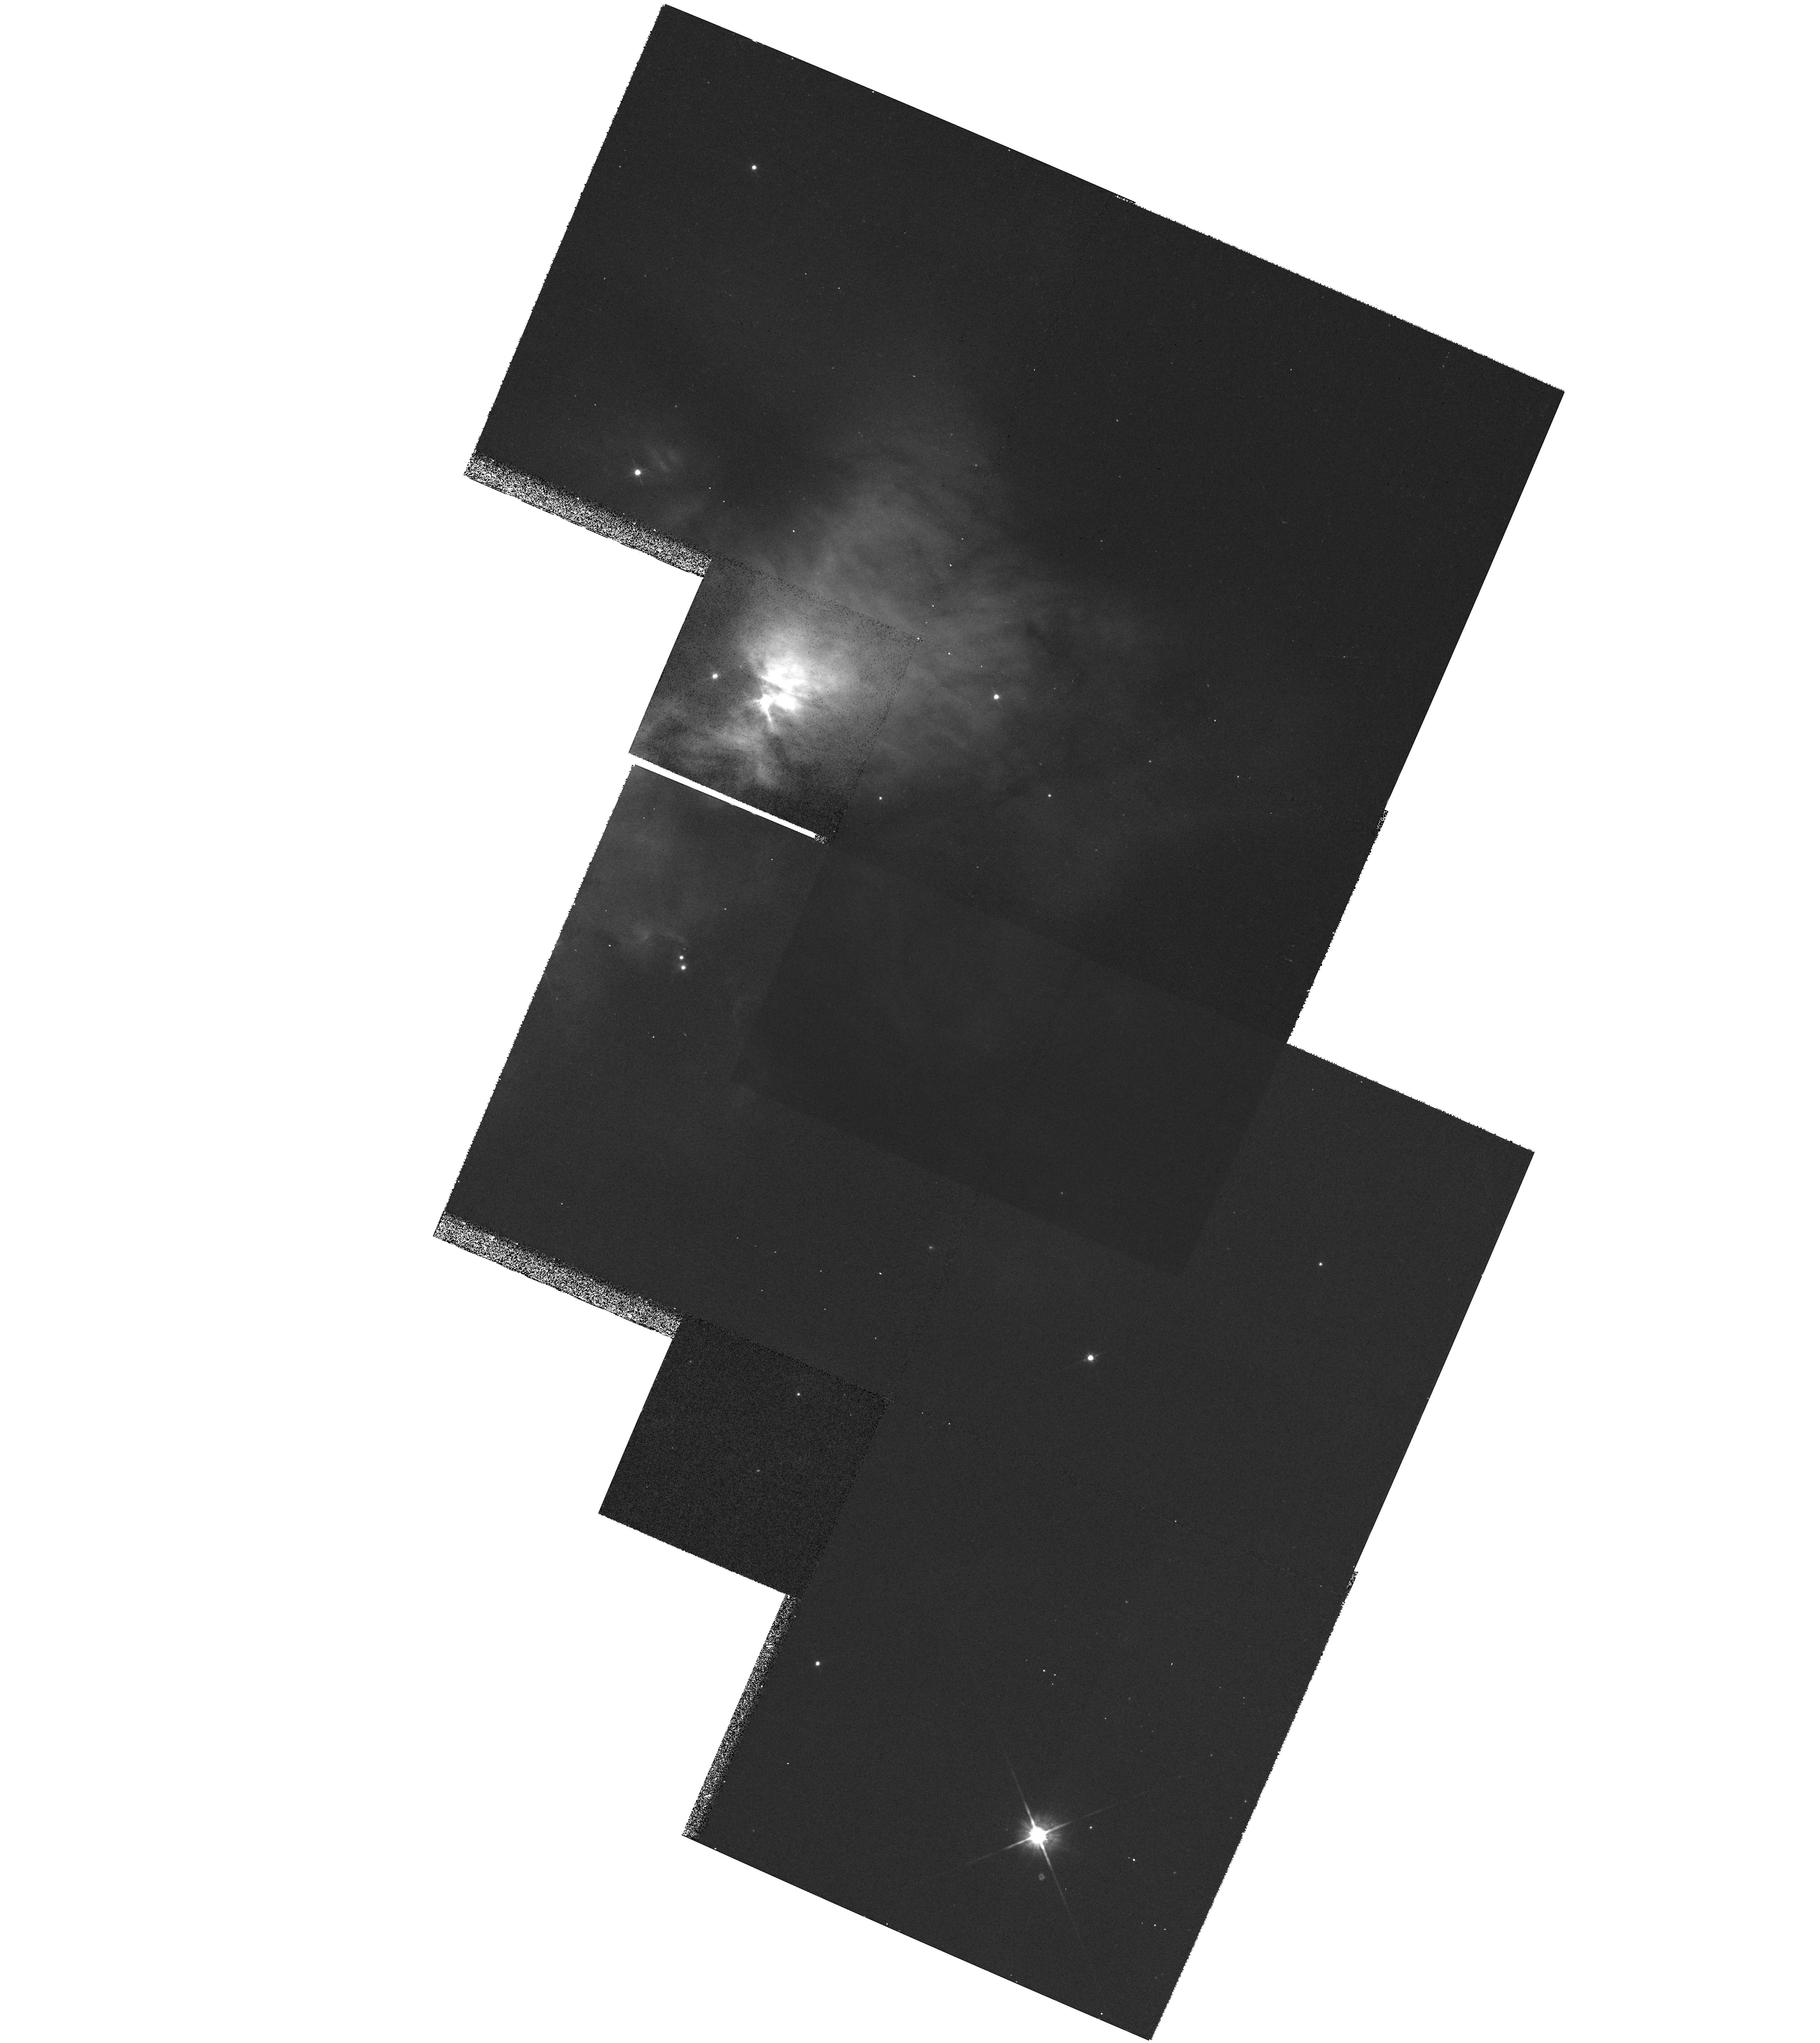
Target: MULTIPLE. Instrument: WFPC2/PC. Filter: F814W. Exposure: 19 min. Observation ID: hst_6506_01_wfpc2_pc_f814w_u4fi01

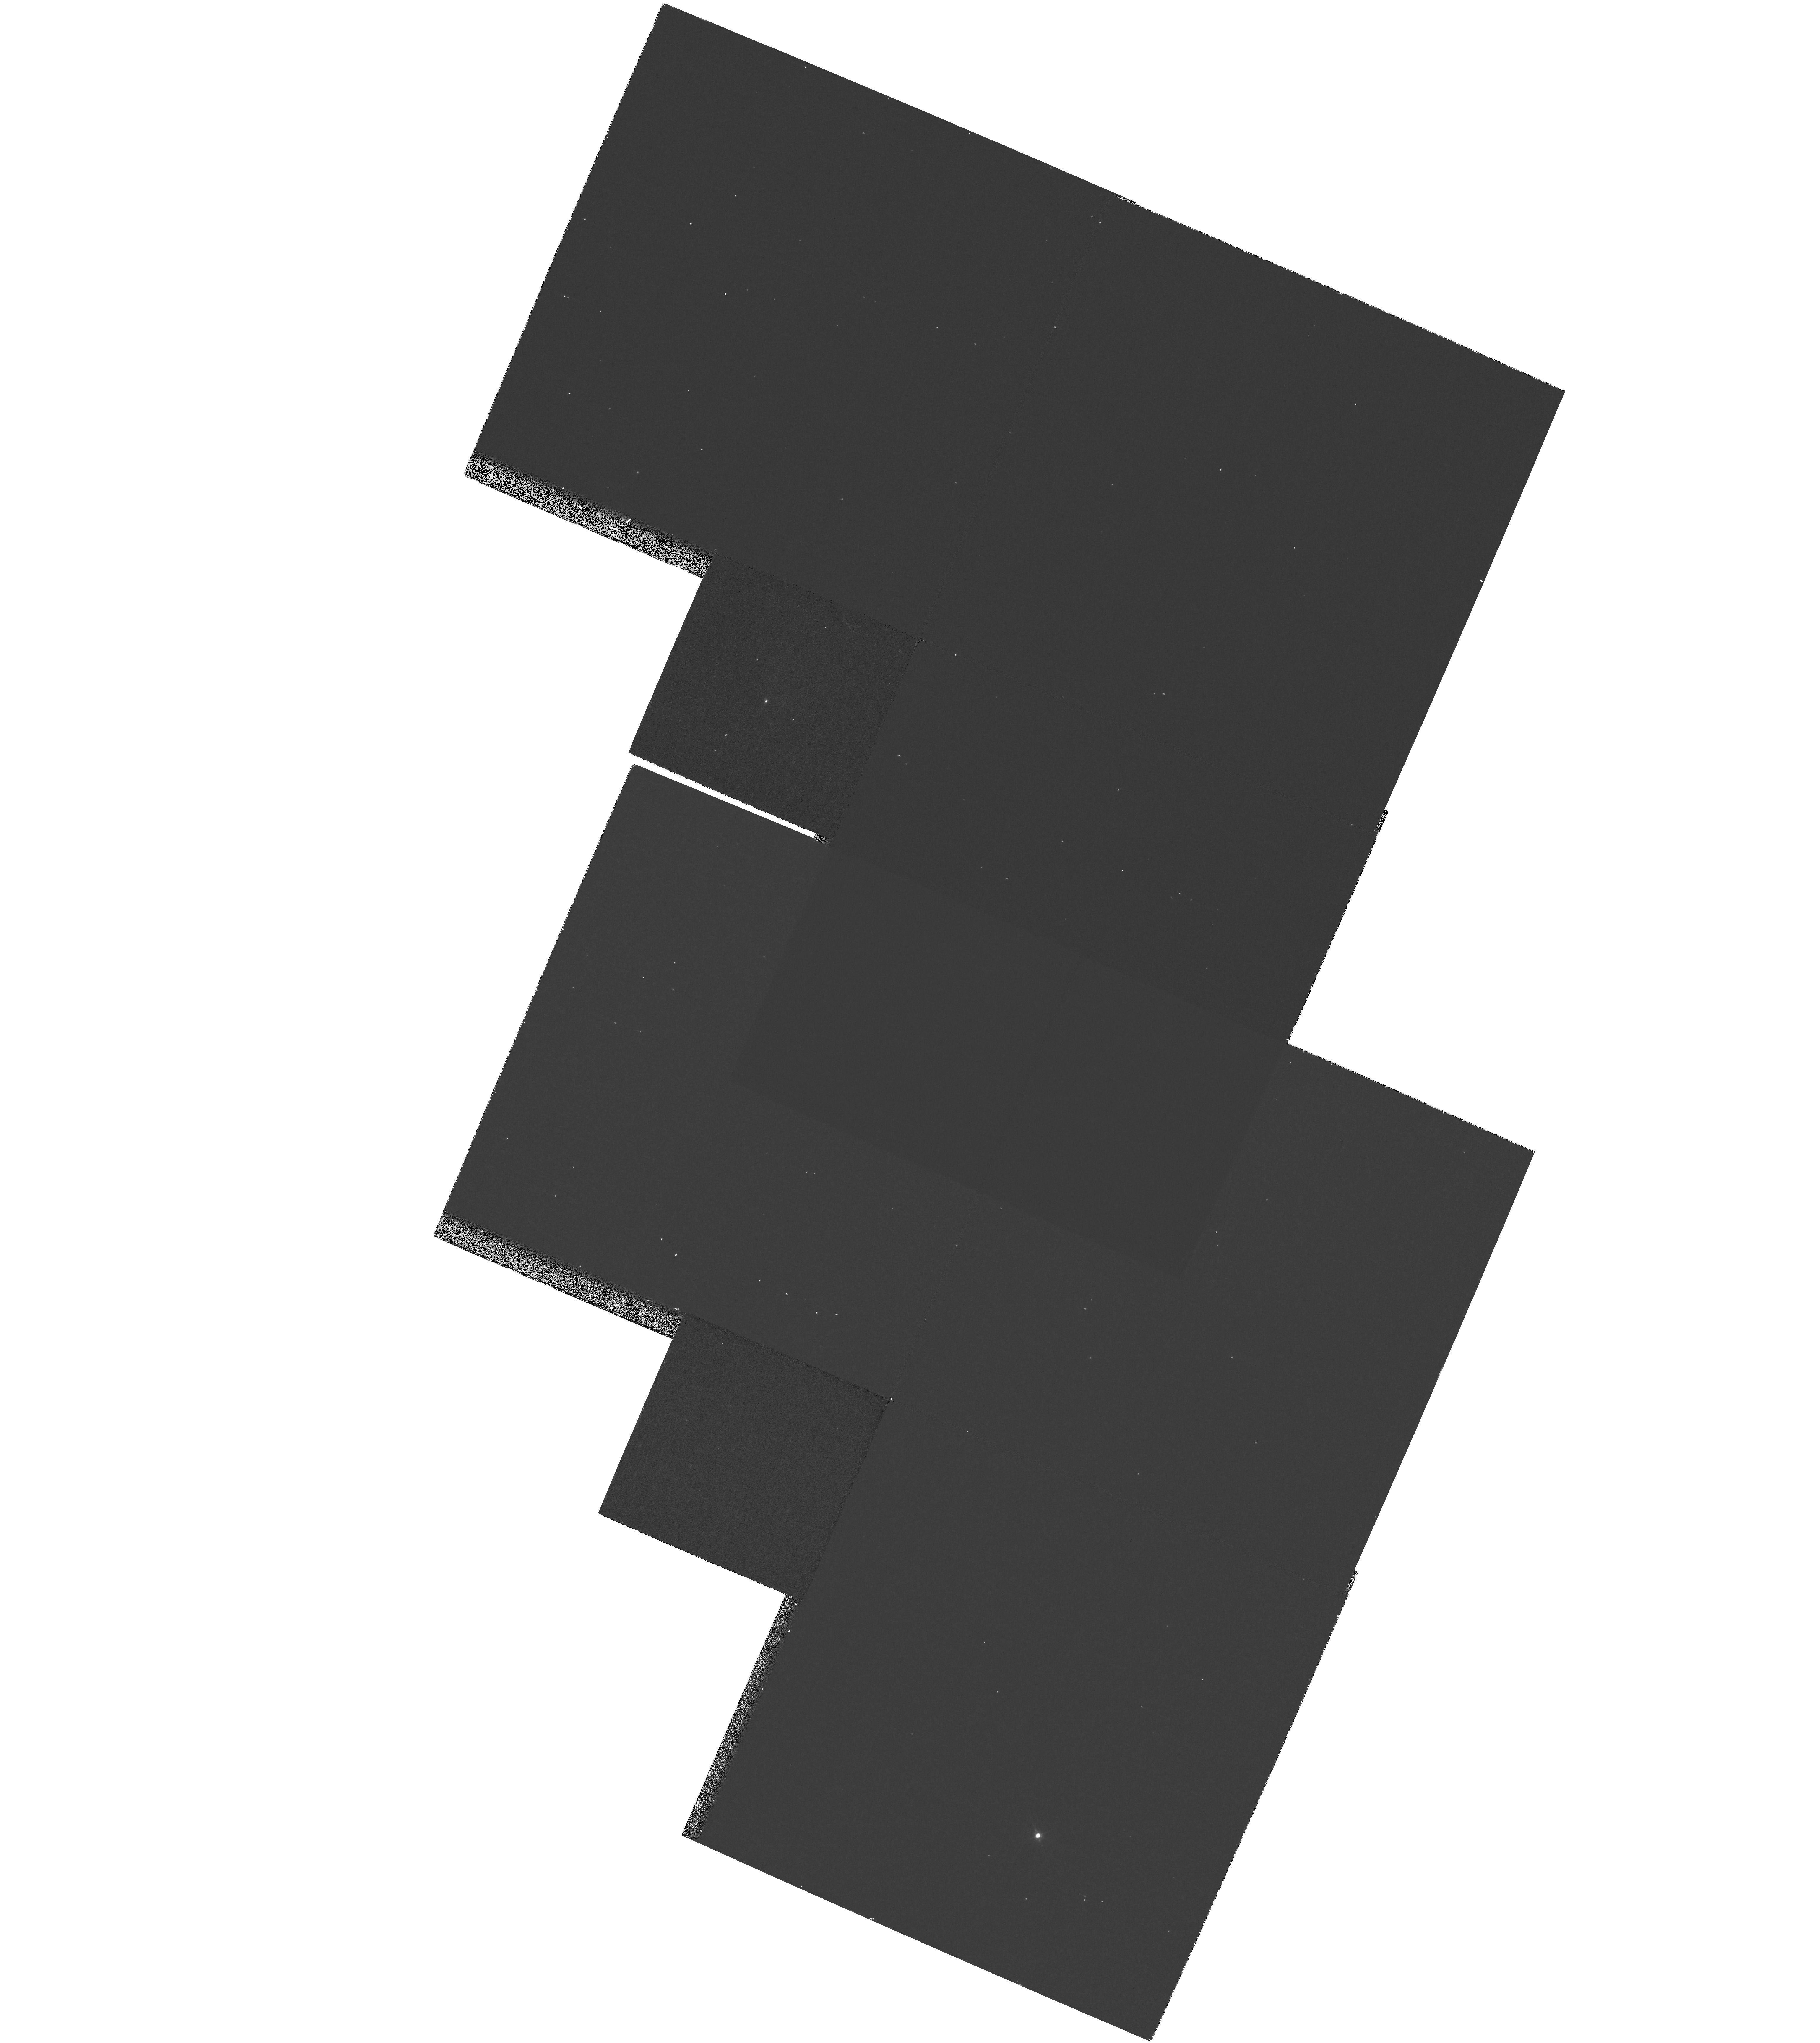
Target: MULTIPLE. Instrument: WFPC2/PC. Filter: F656N. Exposure: 17 min. Observation ID: hst_6506_01_wfpc2_pc_f656n_u4fi01

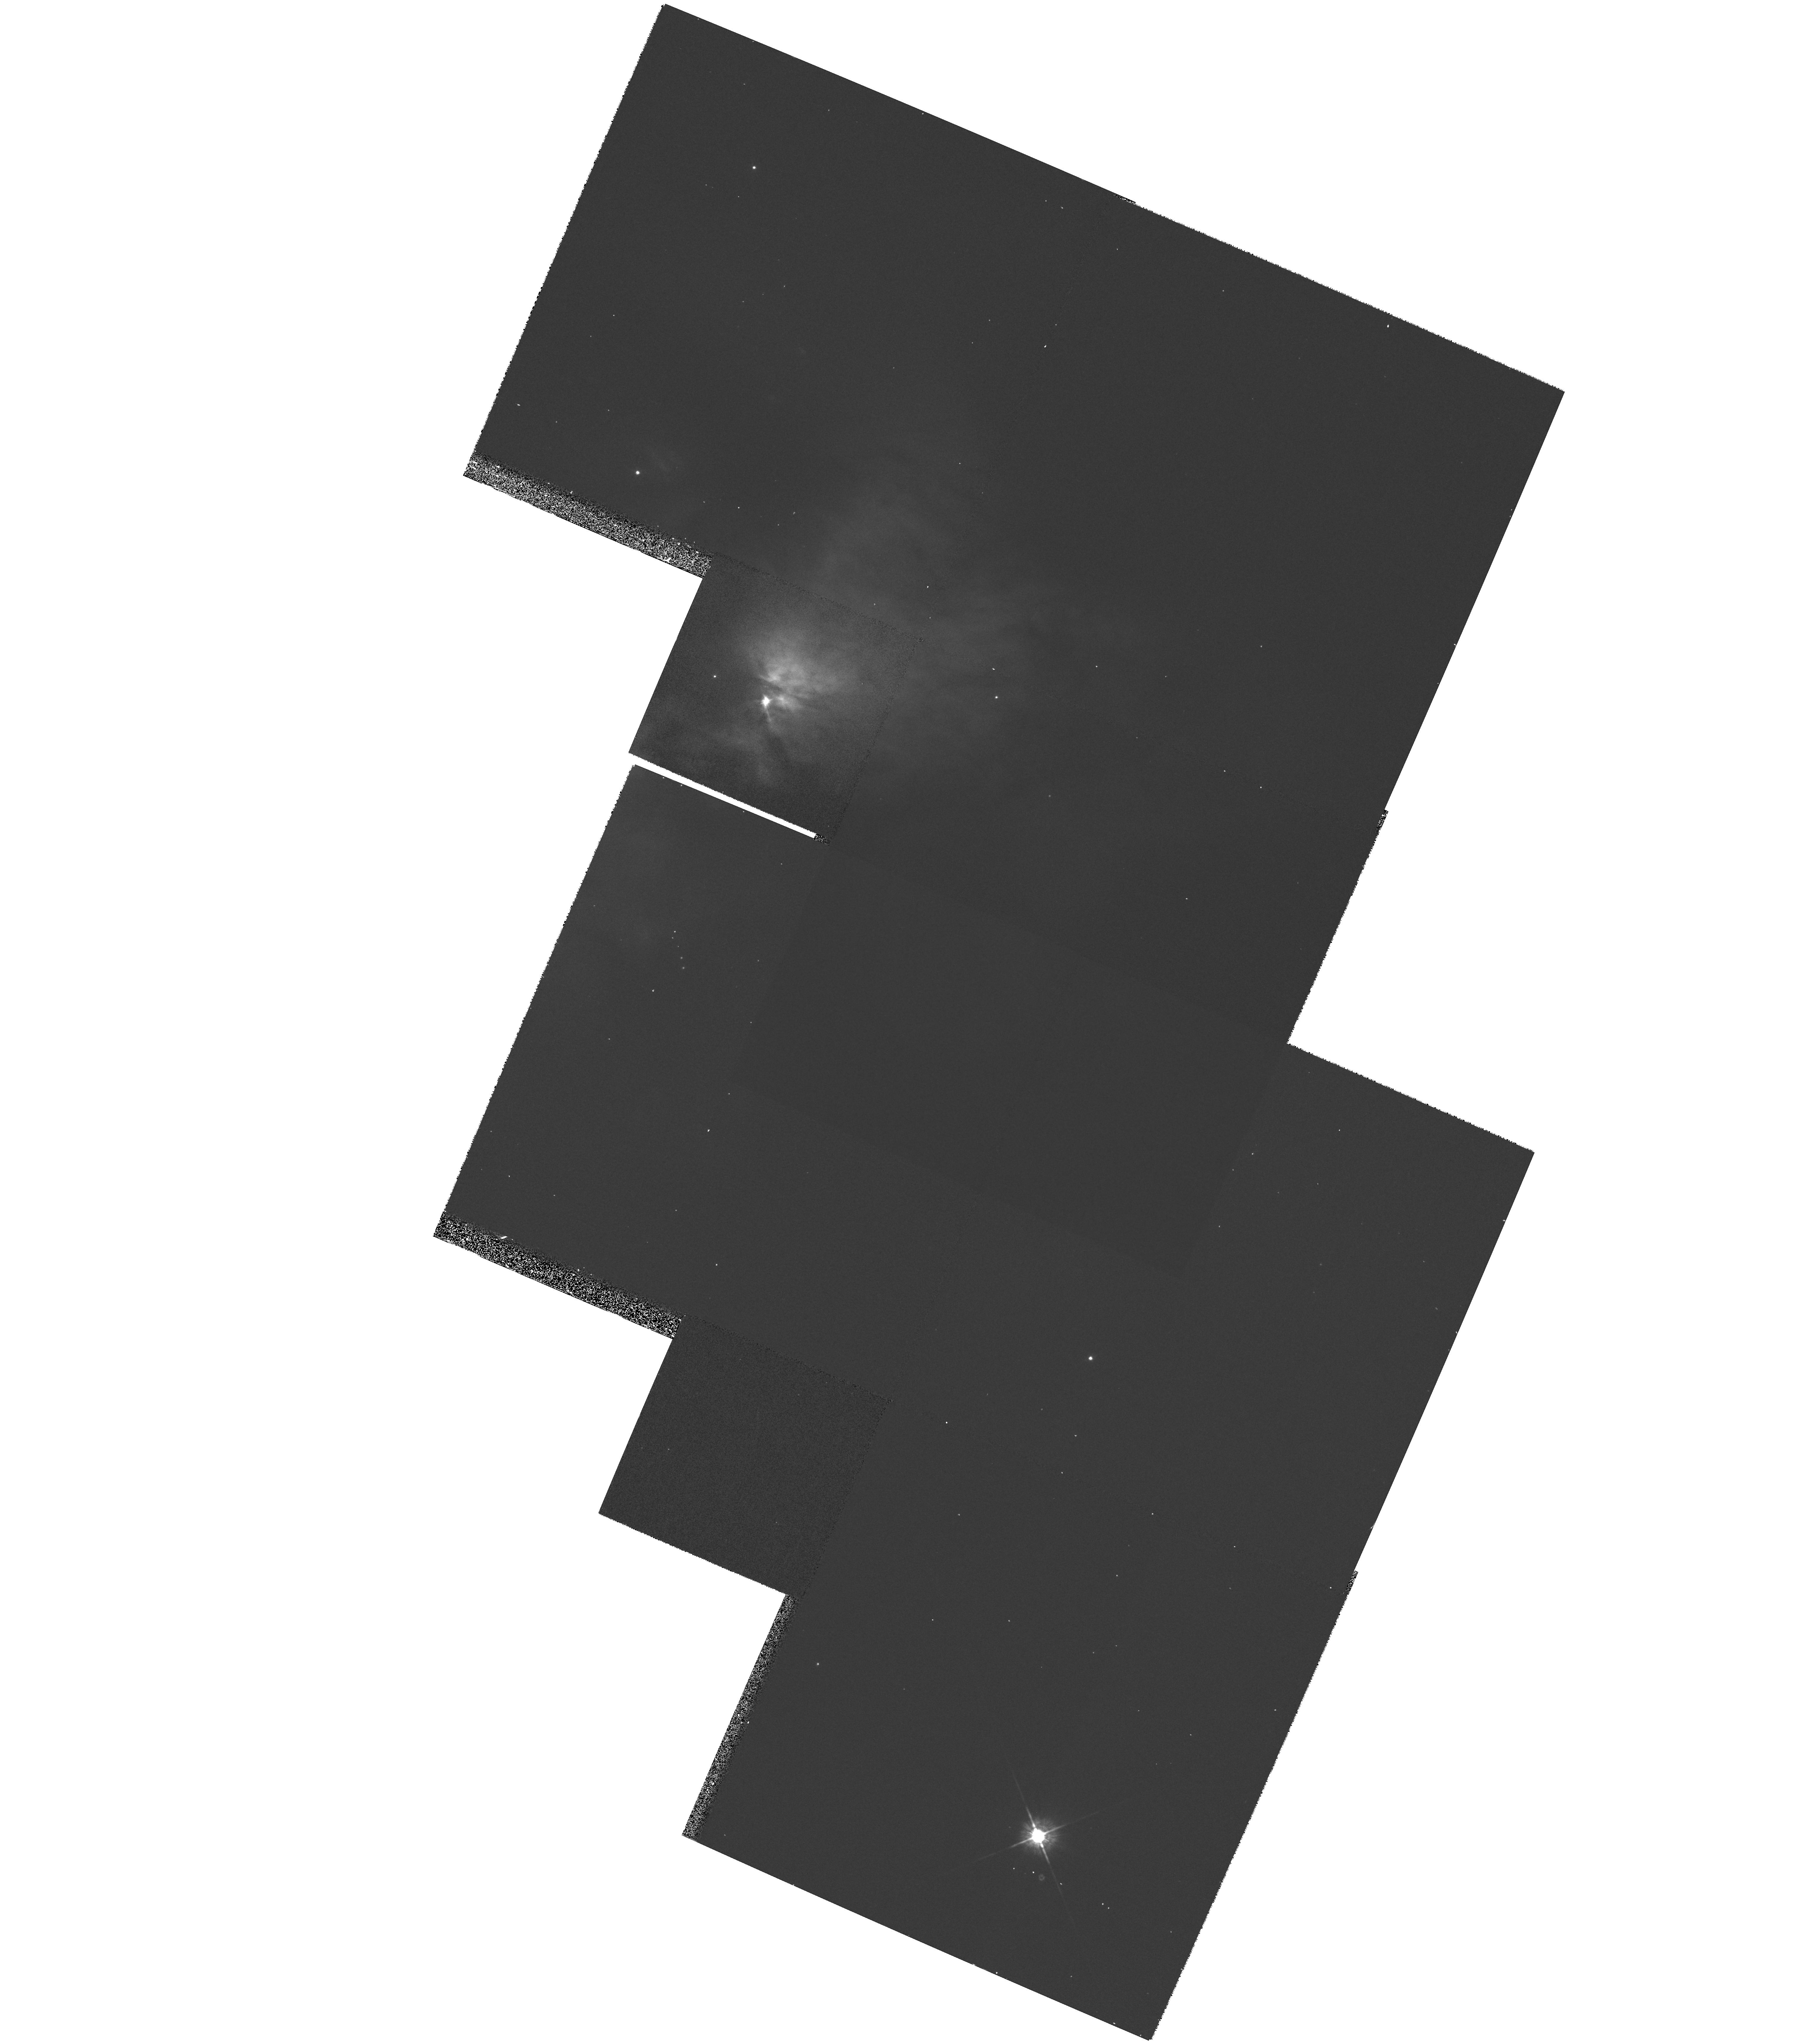
Target: MULTIPLE. Instrument: WFPC2/PC. Filter: F675W. Exposure: 17 min. Observation ID: hst_6506_01_wfpc2_pc_f675w_u4fi01

High Resolution Imaging of Young Stellar Objects in Serpens (PI: Roche, Patrick)

Optical and Near Infrared Imaging of nearby Young Stellar Objects at high spatial resolution is beginning to reveal their circumstellar structures on the scale of the solar system. The Serpens Molecular Cloud contains about fifty embedded sources within two arcminutes of the central Serpens Reflection Nebula. The extinction is generally less than in other star forming regions and several cometary nebulae have been observed with ground based telescopes at a wavelength of 0.95Mu. These two factors make the Serpens Cloud especially well suited for high resolution optical imaging of protostars at the pre-T Tauri stage of their evolution. We have recently performed high resolution near infrared observations of the region and detected infalling envelopes of dust and gas which surround the protostars and a candidate protoplanetary disk in the core of the Serpens Reflection Nebula. We propose to image the Serpens Cloud with WFPC-2 using the HAlpha, R and I filters. The high resolution and dynamic range of HST will allow investigation of the inner structure of the envelopes and wind-evacuated bipolar cavities of a large number of protostars observed at different orientations. The data can then be combined with our near infrared data and used to constrain theoretical models of scattered light images developed at Oxford. We can then attempt to determine the masses of the circumstellar structures and the properties of the dust grains.